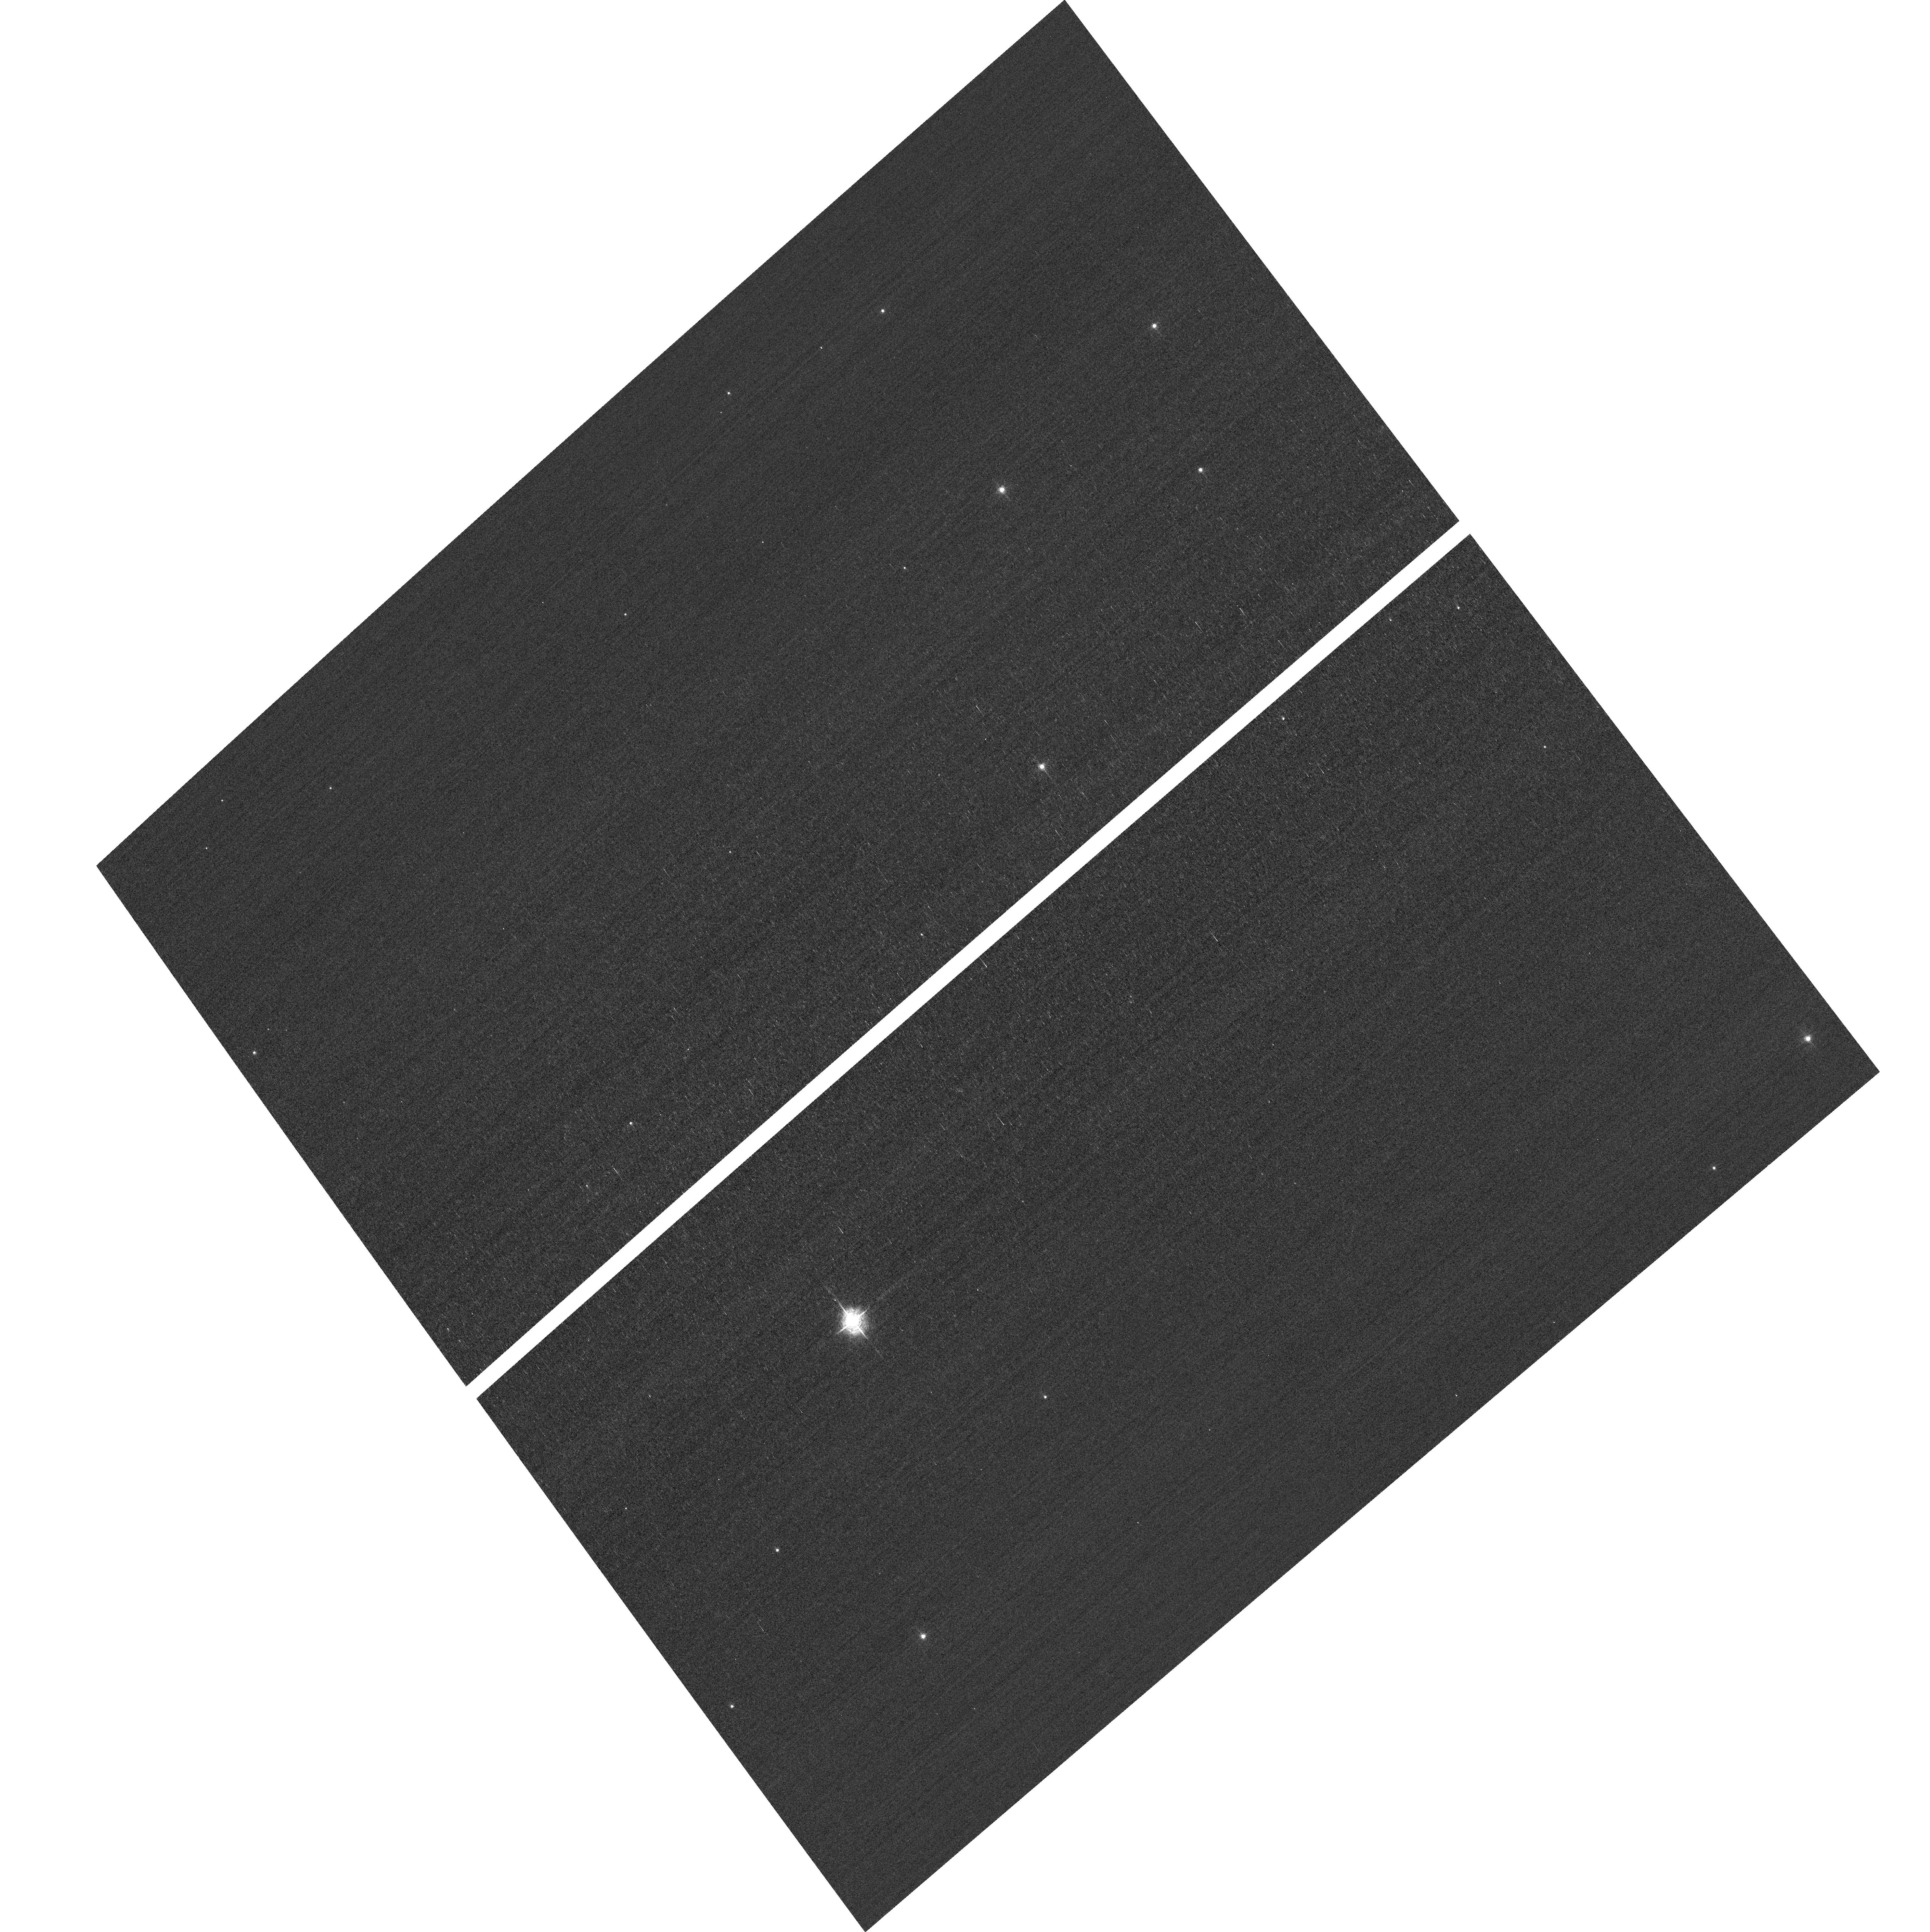
Target: field at RA 10.646°, Dec 85.255°
Instrument: ACS/WFC
Filter: F502N
Exposure: 2 min
Observation ID: hst_14866_02_acs_wfc_f502n_jddo02

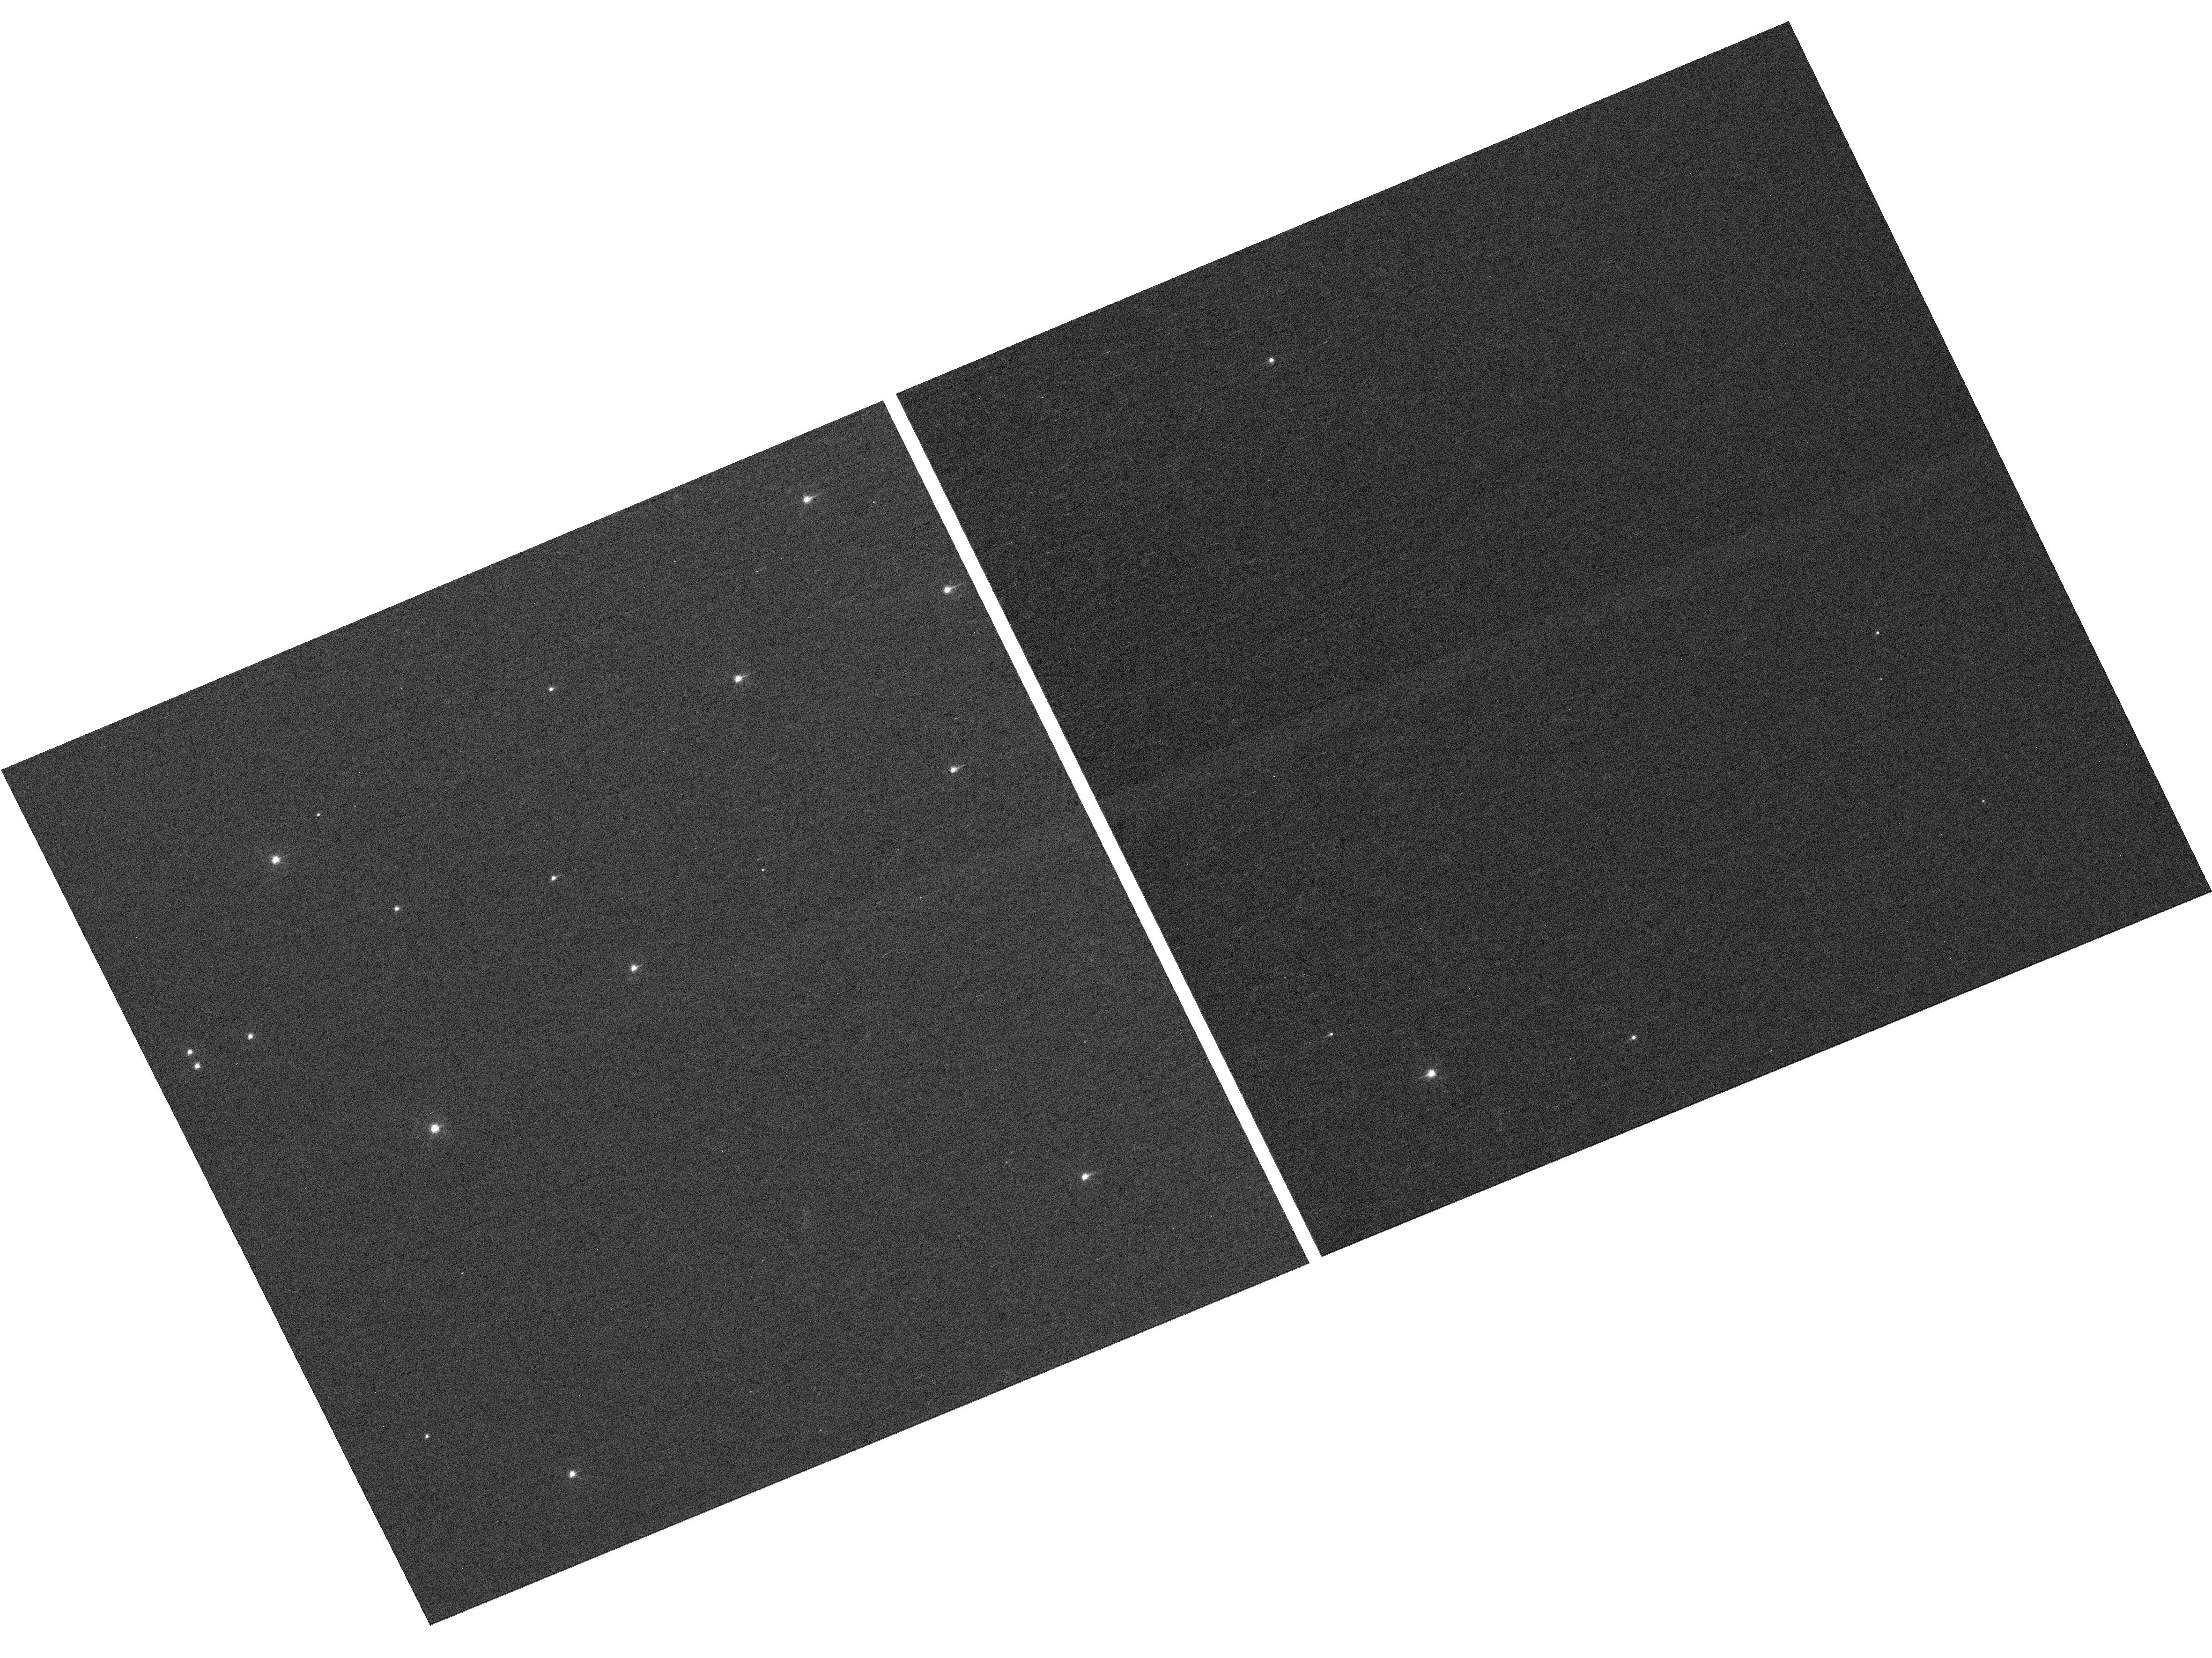
Target: NGC-188-73-SMN
Instrument: WFC3/UVIS
Filter: F410M
Exposure: 7 min
Observation ID: hst_14866_04_wfc3_uvis_f410m_iddo04

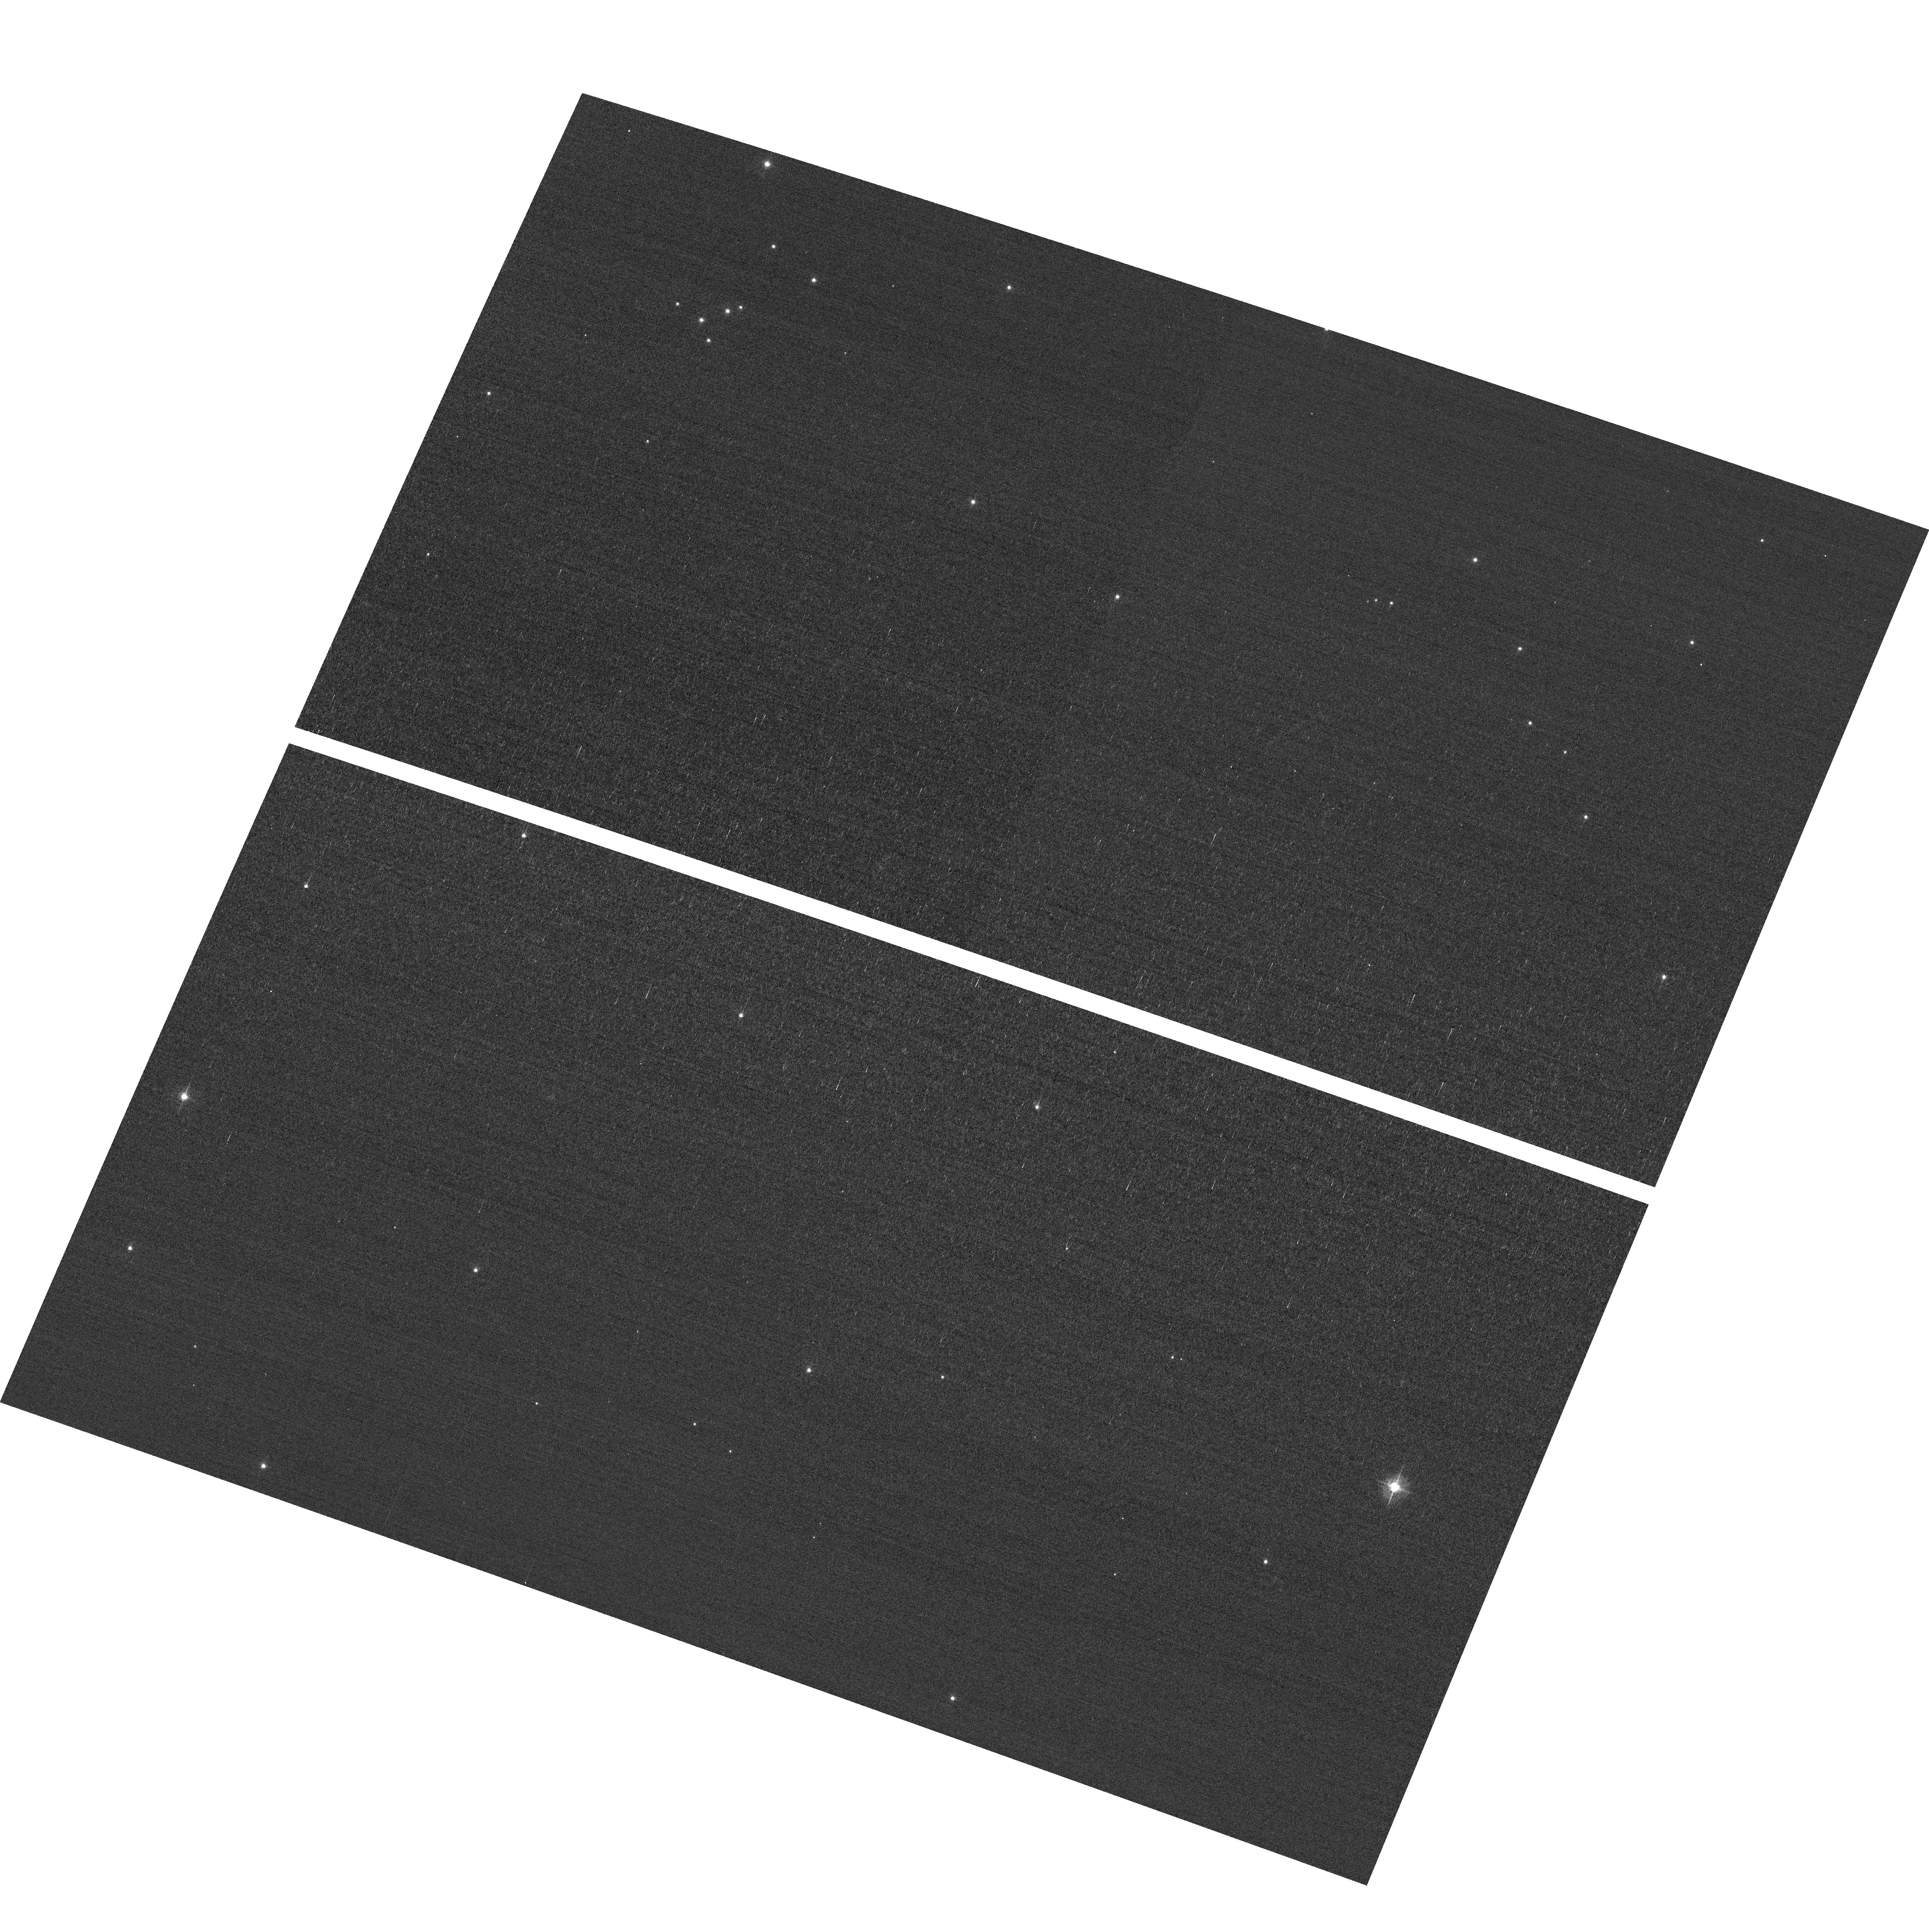
Target: field at RA 11.232°, Dec 85.182°
Instrument: ACS/WFC
Filter: F502N
Exposure: 3 min
Observation ID: hst_14866_03_acs_wfc_f502n_jddo03

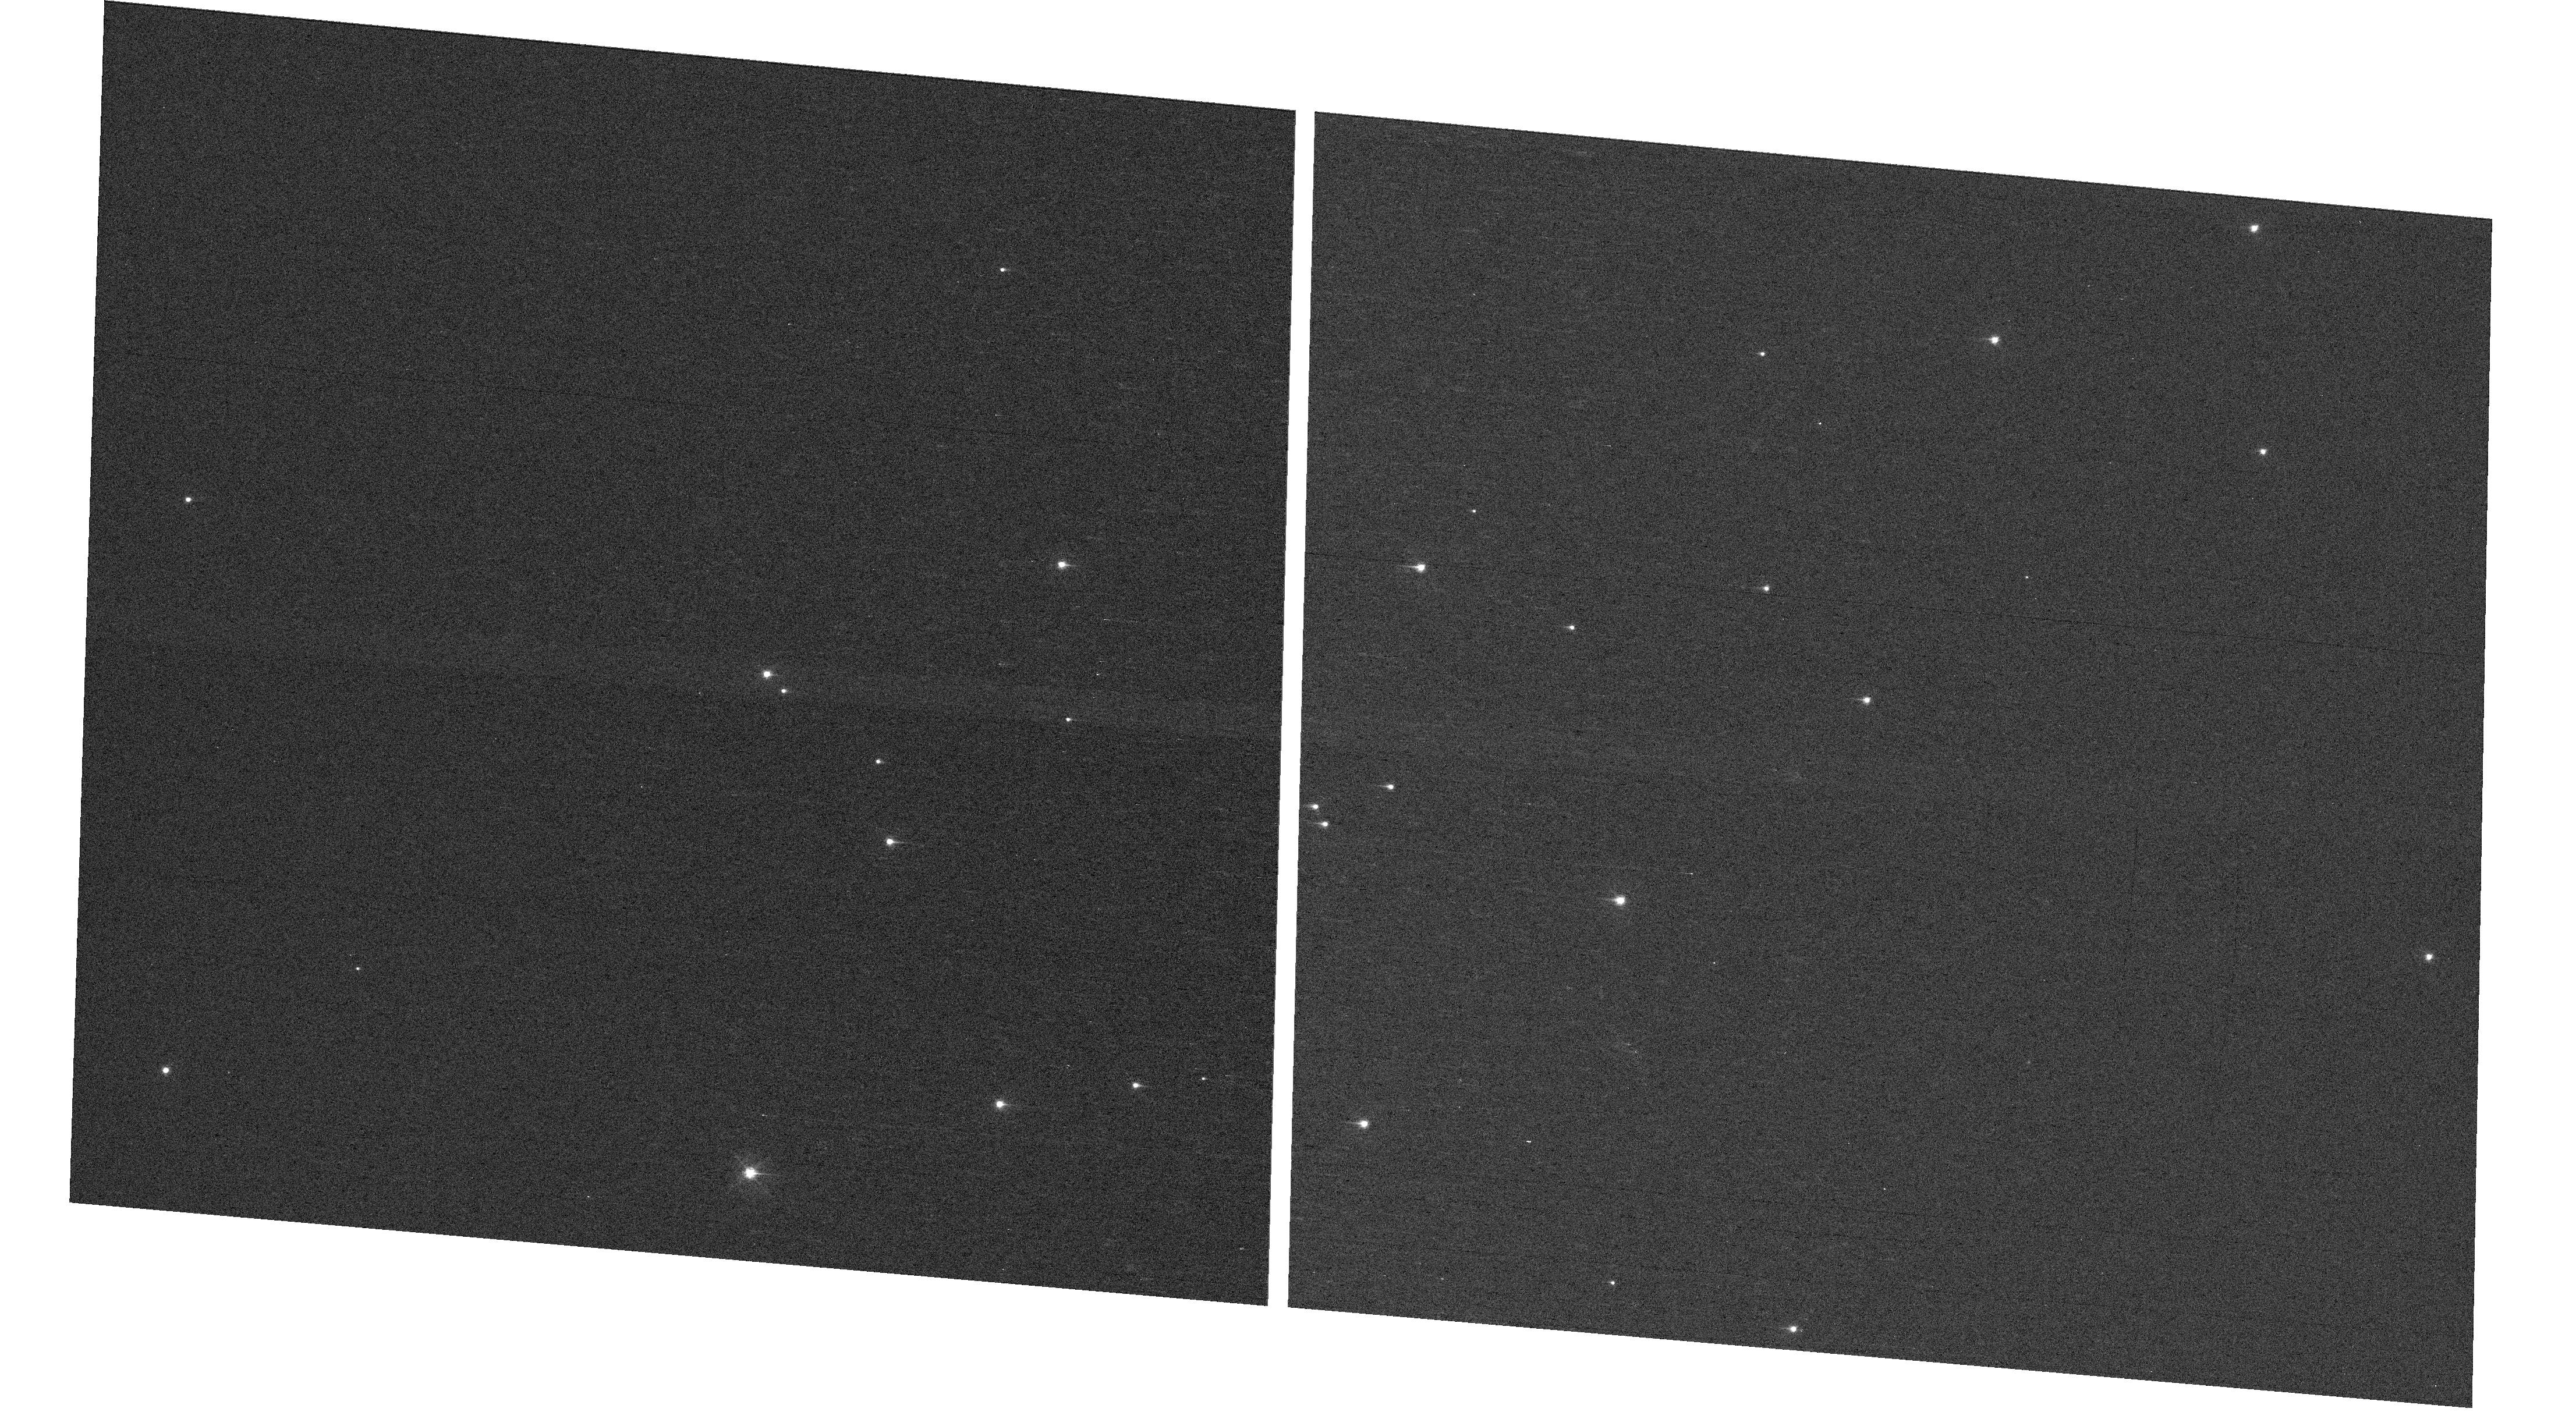
Target: NGC-188-73-SMN
Instrument: WFC3/UVIS
Filter: F410M
Exposure: 4 min
Observation ID: hst_14866_02_wfc3_uvis_f410m_iddo02

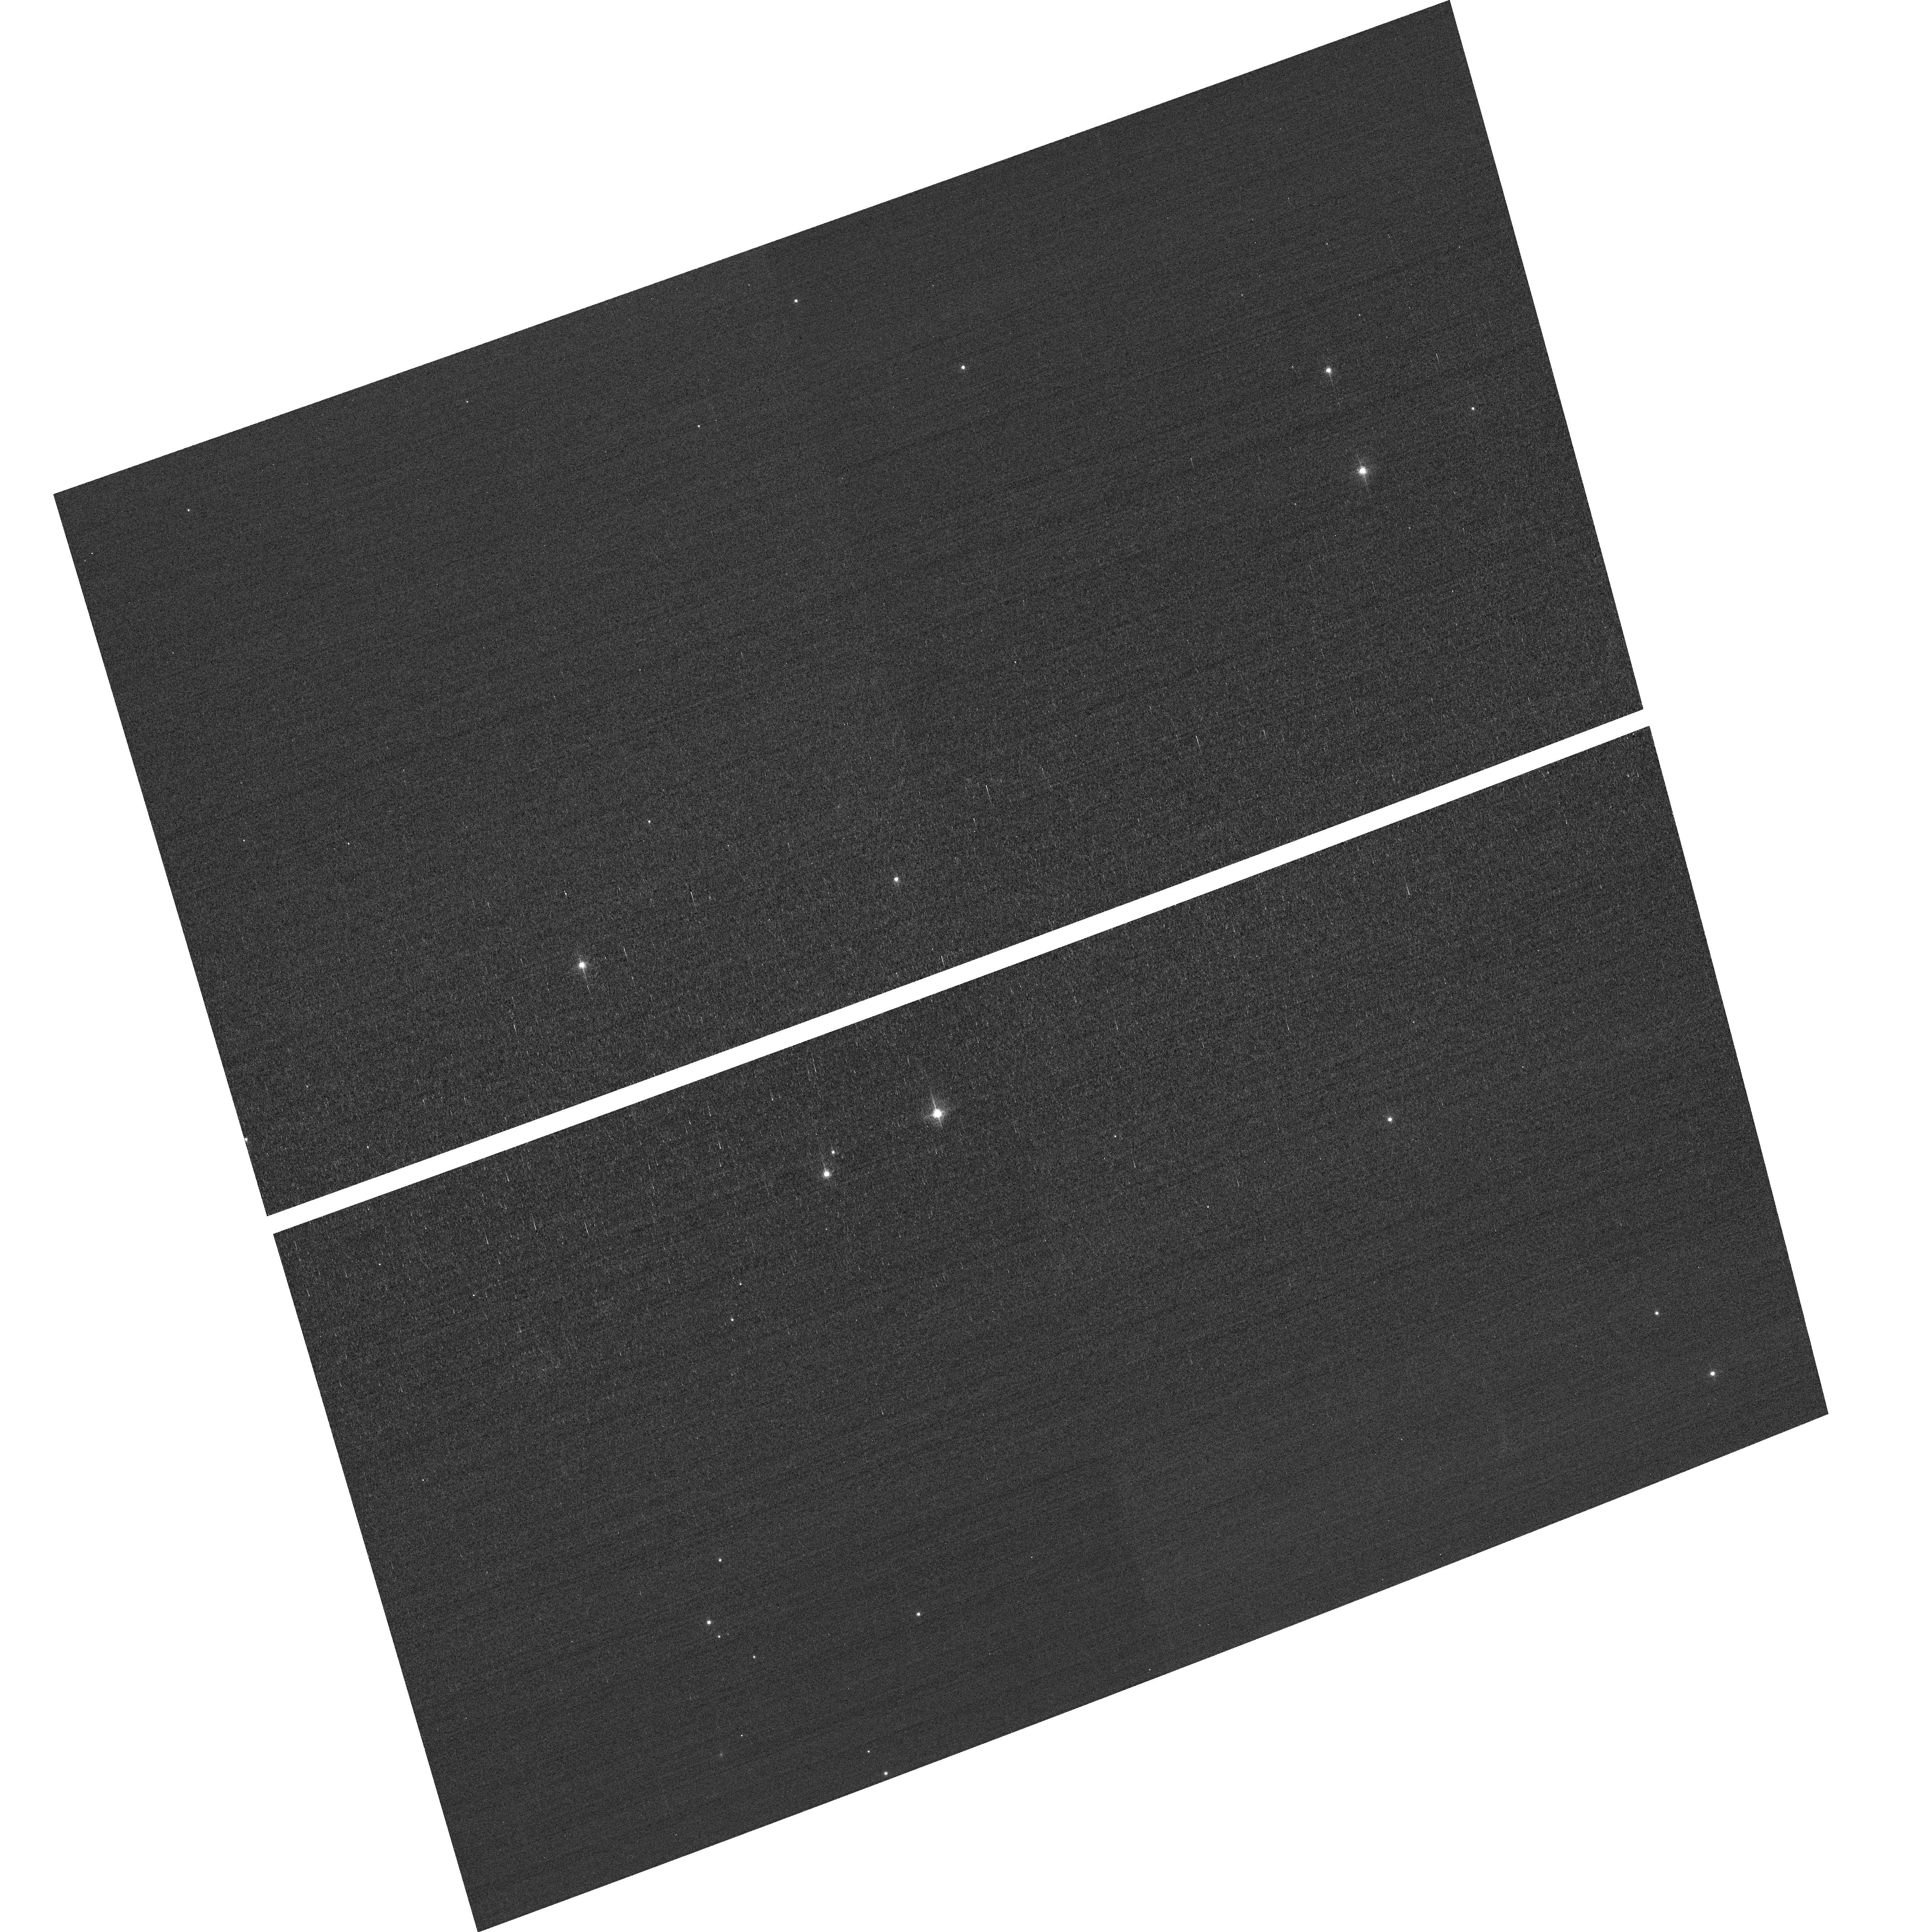
Target: field at RA 12.668°, Dec 85.297°
Instrument: ACS/WFC
Filter: F502N
Exposure: 3 min
Observation ID: hst_14866_05_acs_wfc_f502n_jddo05

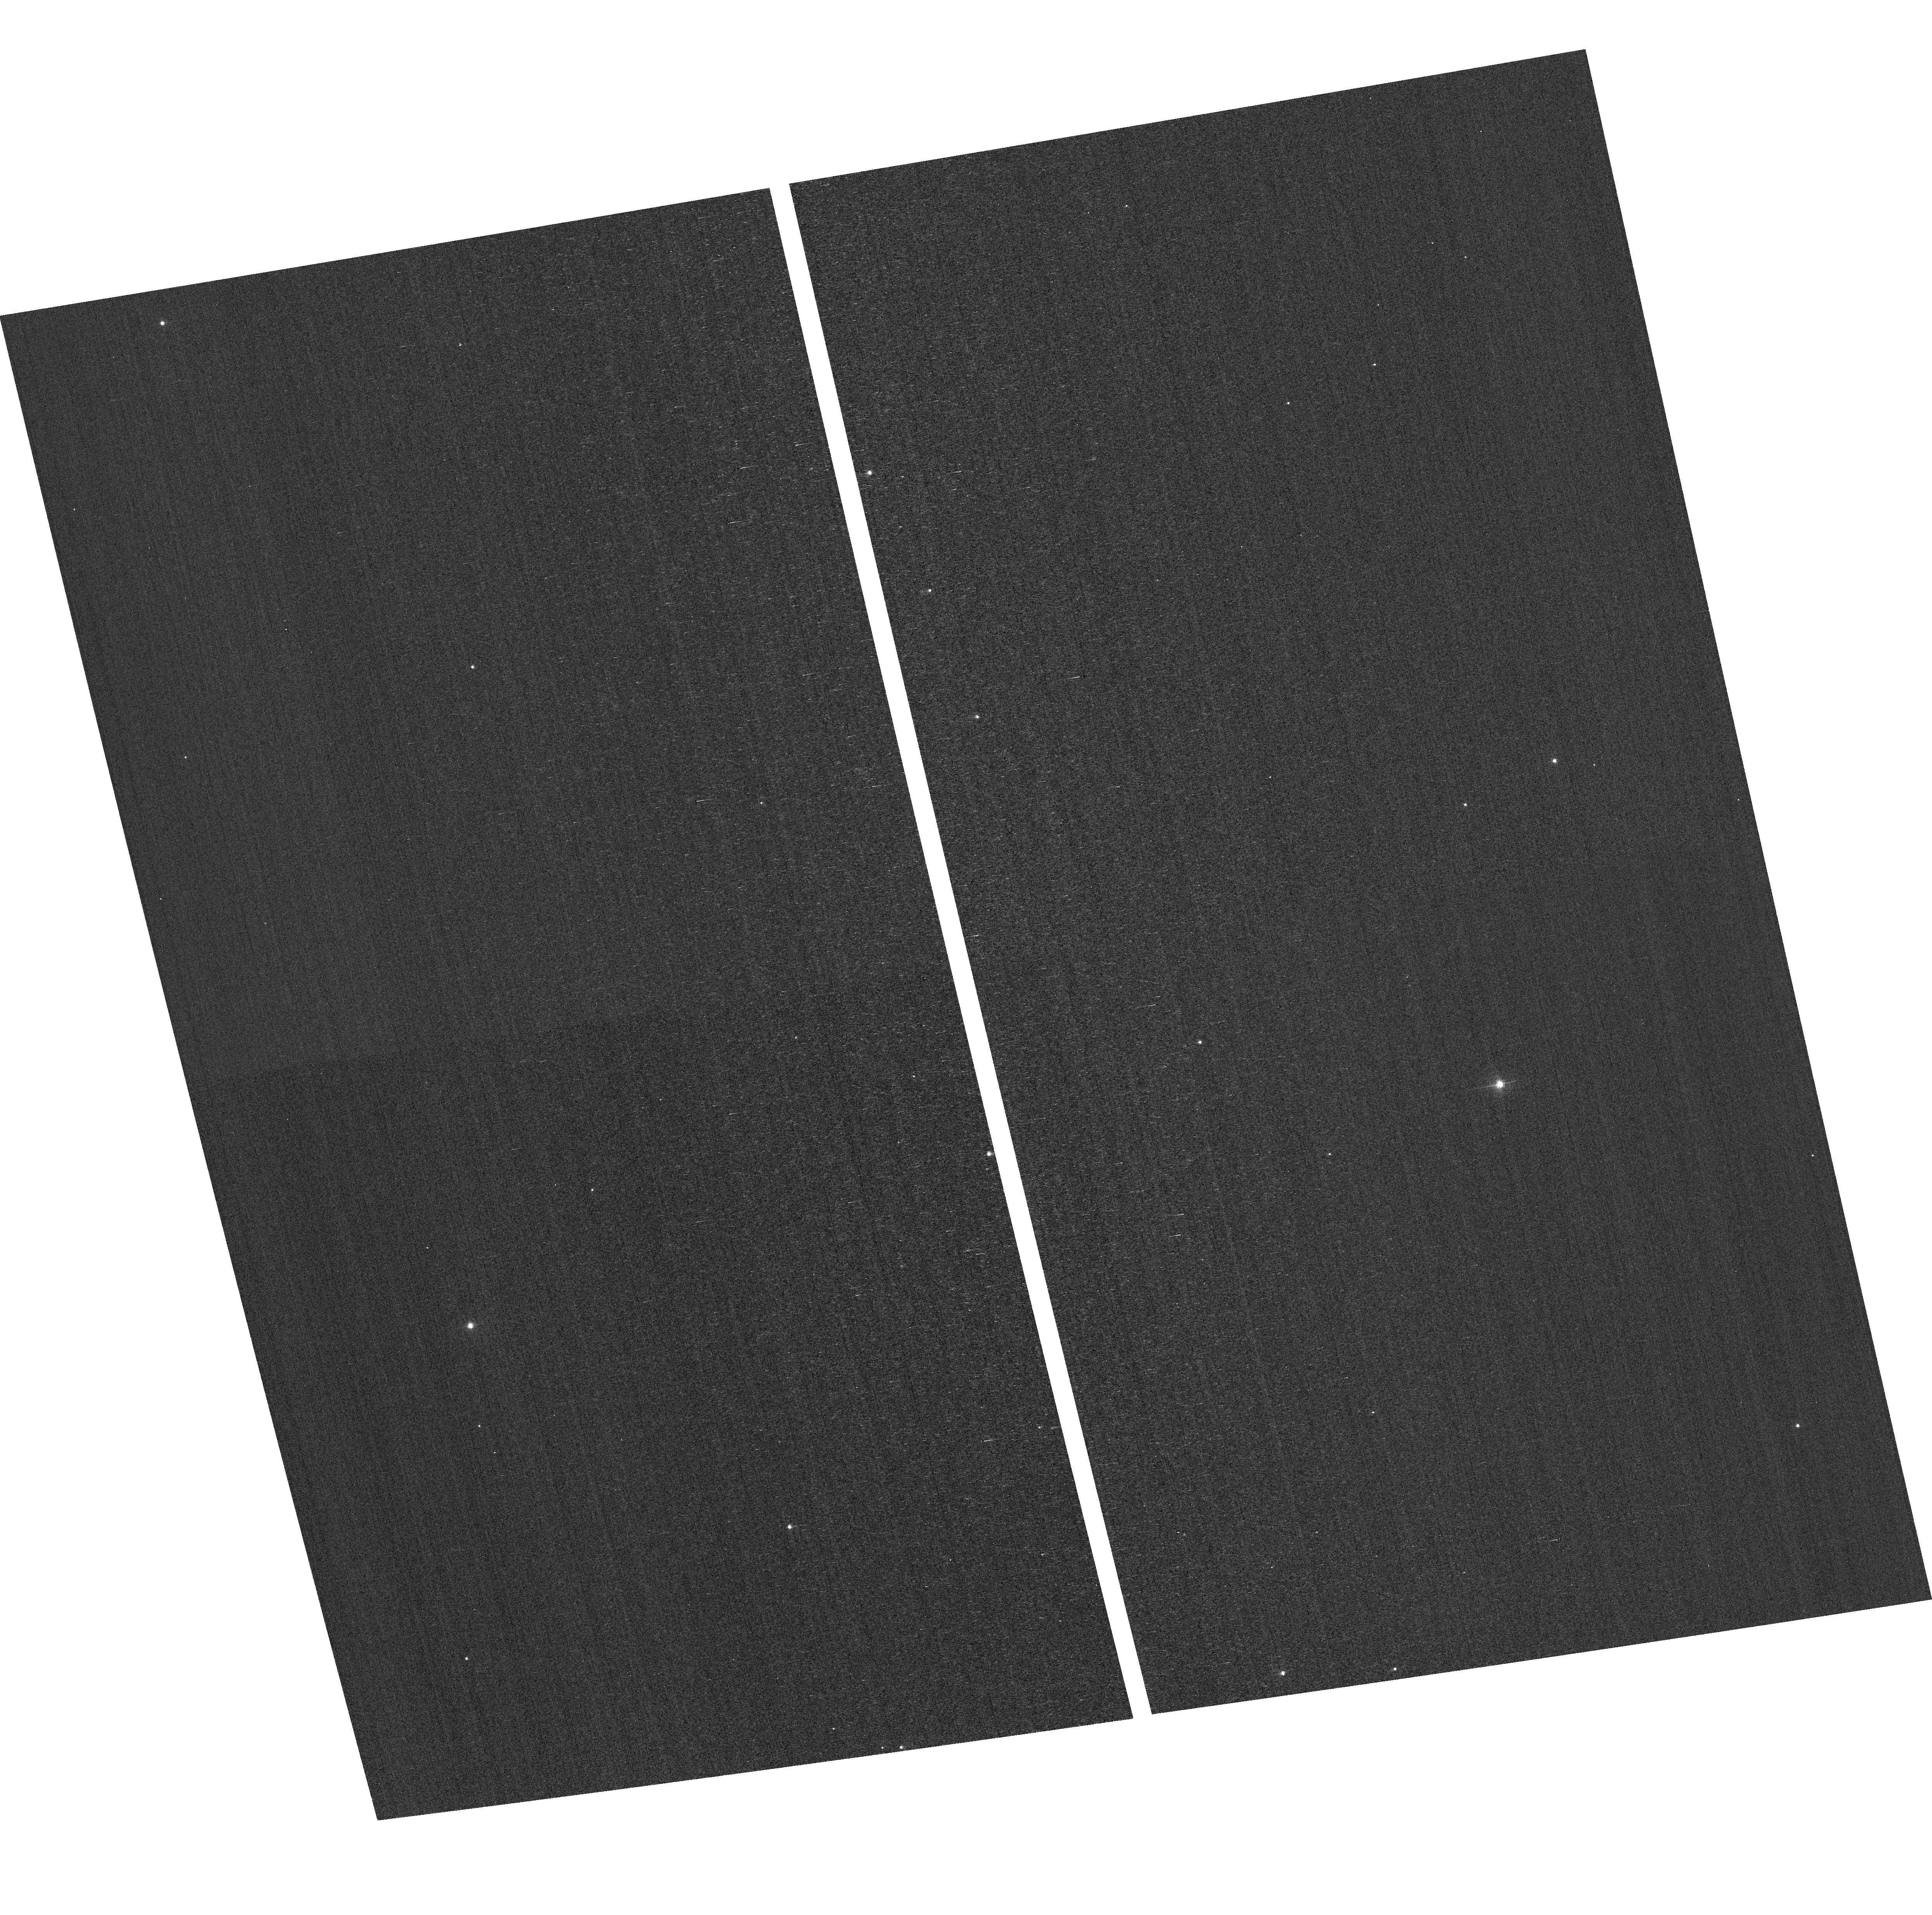
Target: field at RA 11.151°, Dec 85.335°
Instrument: ACS/WFC
Filter: F502N
Exposure: 2 min
Observation ID: hst_14866_01_acs_wfc_f502n_jddo01

HST Cycle 24 Focus & Optical Monitor (PI: Van Gorkom, Kyle)

This program is the Cycle 24 implementation of the HST Optical Monitoring Program. The 6 orbits comprising this proposal will utilize ACS (Wide Field channel) and WFC3 (UVIS channel) to observe stellar cluster members in parallel with multiple exposures over an orbit. Phase retrieval performed on the PSF in each image will be used to measure primarily focus, with the ability to explore apparent coma, astigmatism, and third order spherical changes in WFC3. The goals of this program are to: 1. monitor the overall OTA focal length for the purposes of maintaining focus within science tolerances. 2. determine focus offset between the imagers and identify any SI-specific focus behavior and dependencies.